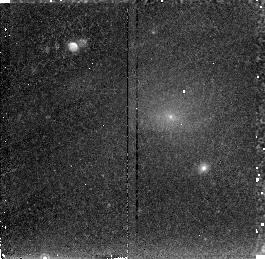
Target: PKS0745-191
Instrument: NICMOS/NIC2
Filter: F215N
Exposure: 43 min
Observation ID: n46005010

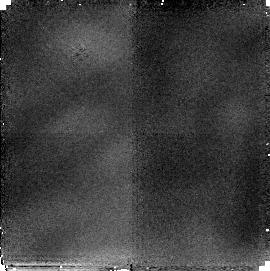
Target: NGC1275
Instrument: NICMOS/NIC2
Filter: F216N
Exposure: 51 min
Observation ID: n46001010

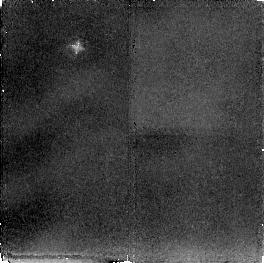
Target: ABELL2597
Instrument: NICMOS/NIC2
Filter: F212N
Exposure: 2.8 h
Observation ID: n46003020

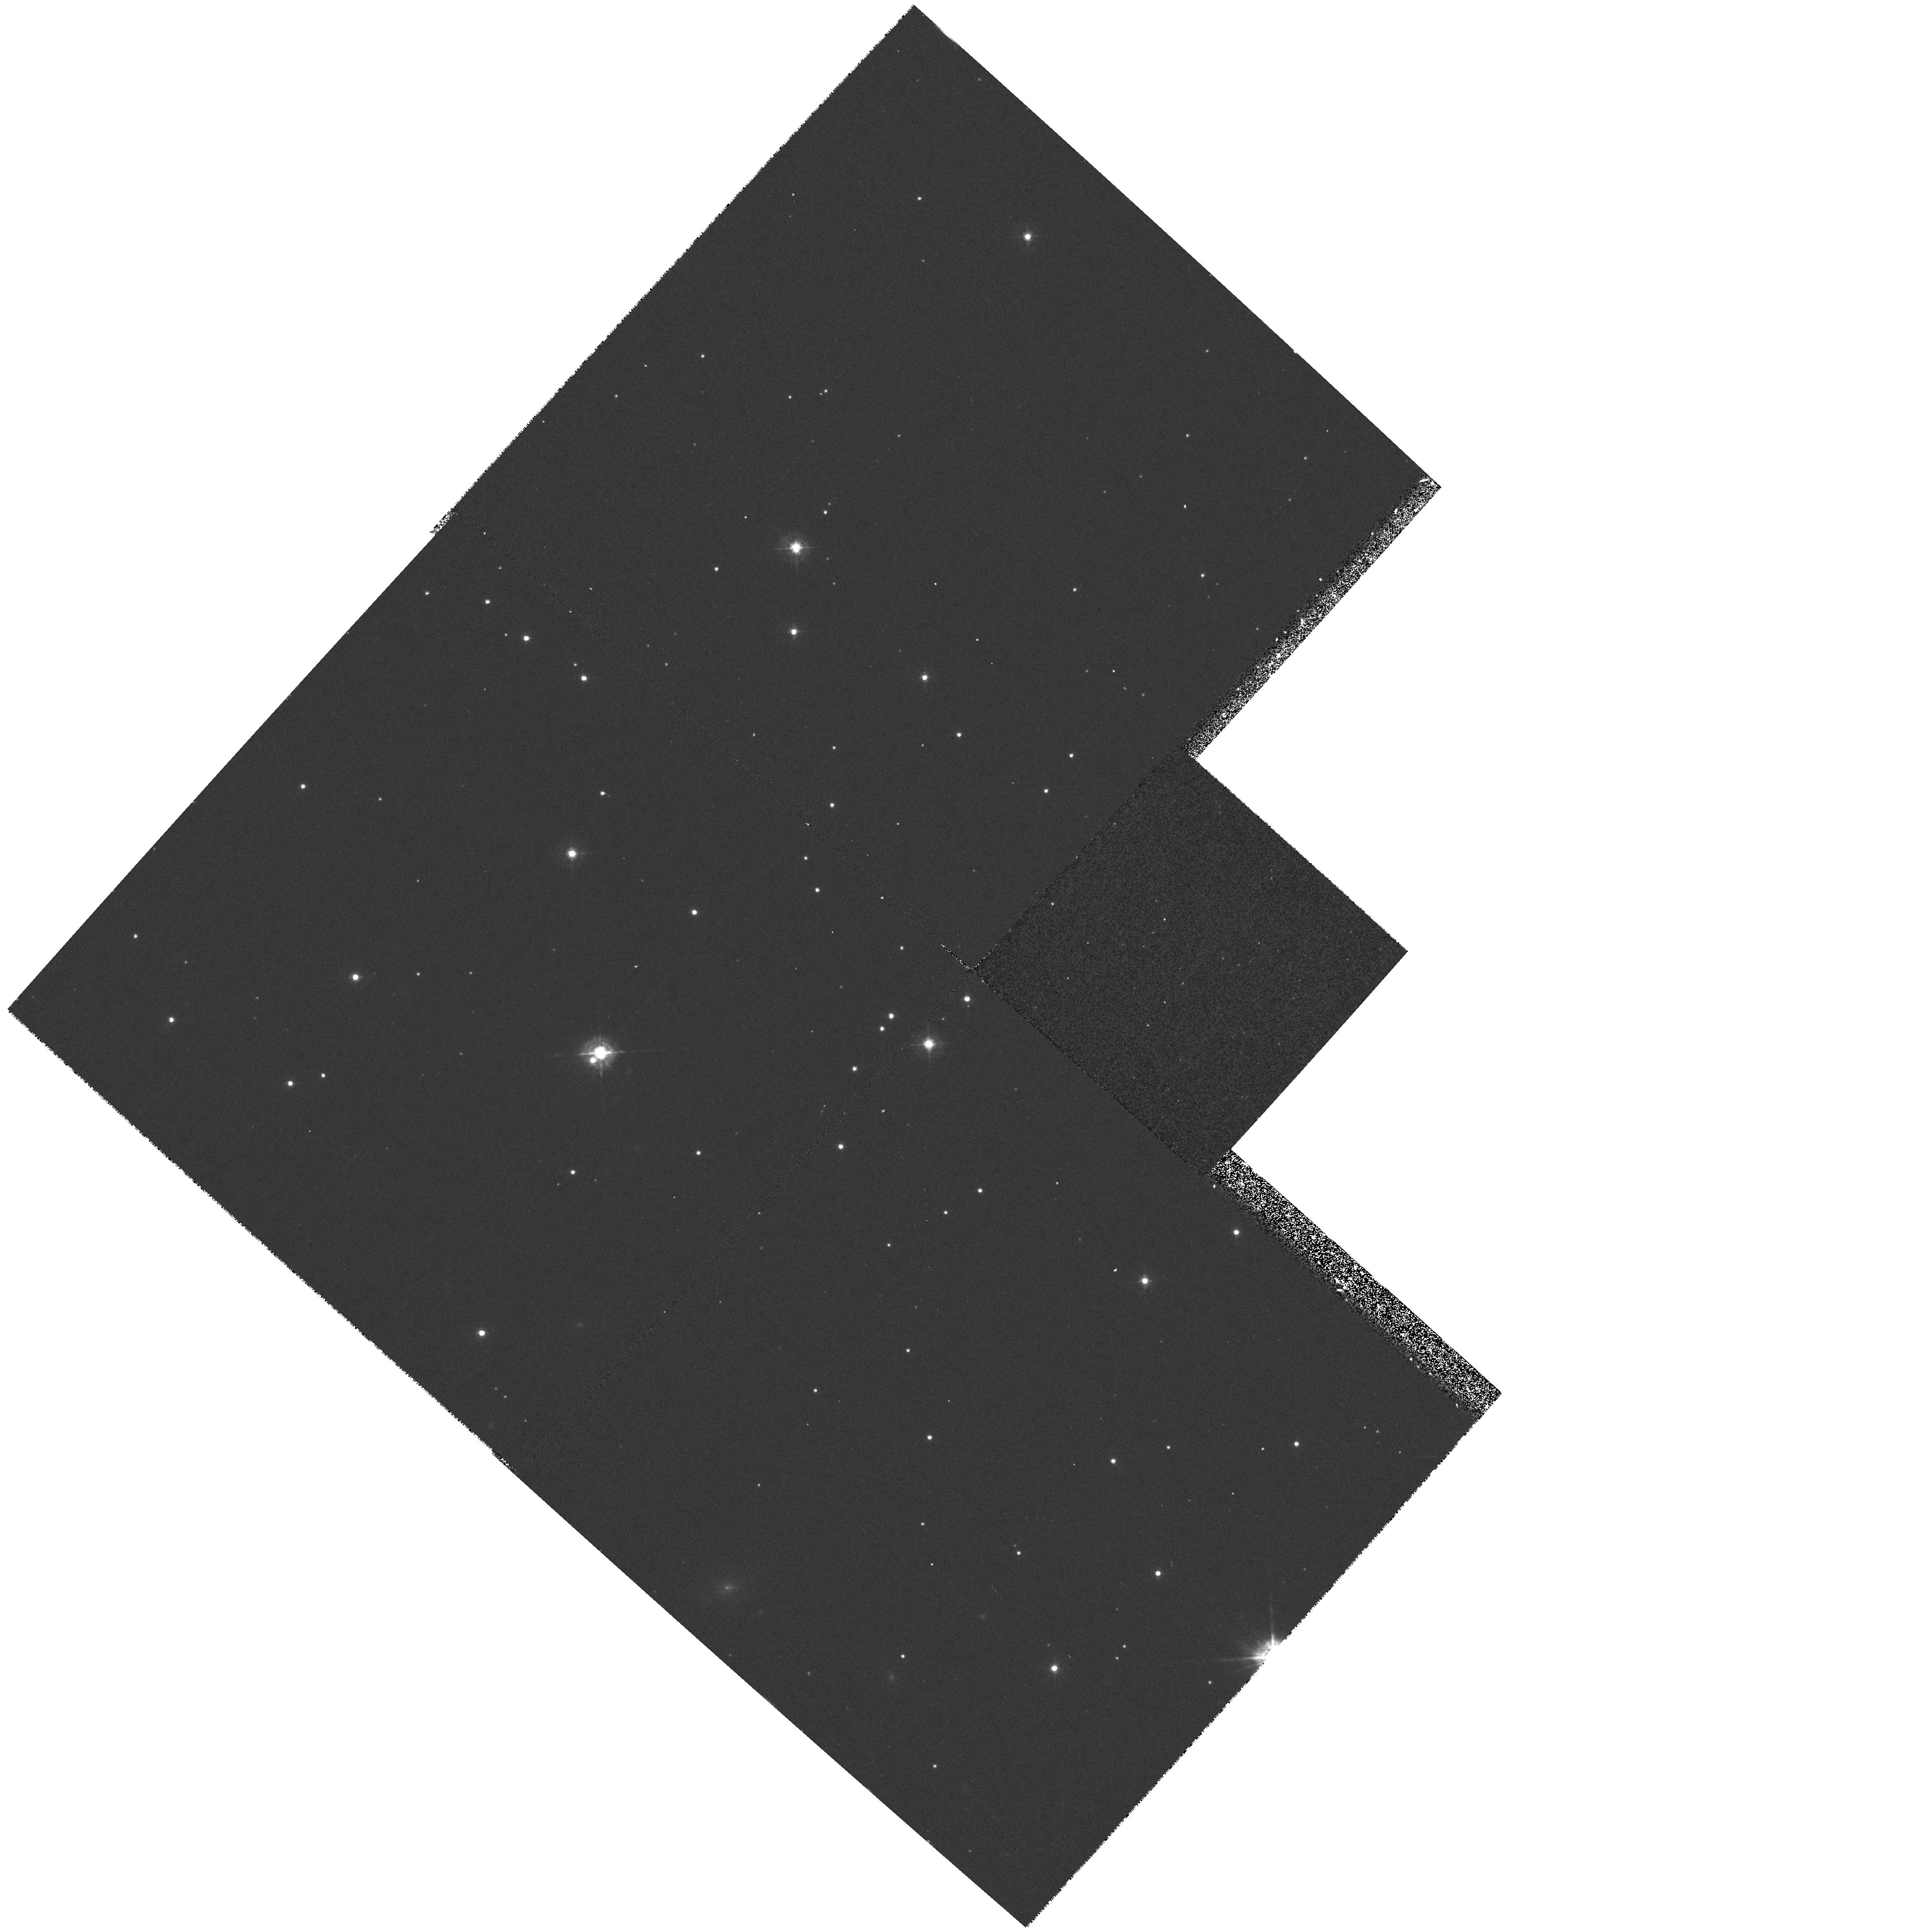
Target: PKS0745-191
Instrument: WFPC2/PC
Filter: F439W
Exposure: 17 min
Observation ID: hst_7457_a2_wfpc2_pc_f439w_u460a2

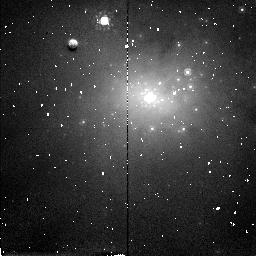
Target: NGC1275
Instrument: NICMOS/NIC2
Filter: F160W
Exposure: 4 min
Observation ID: n46001020

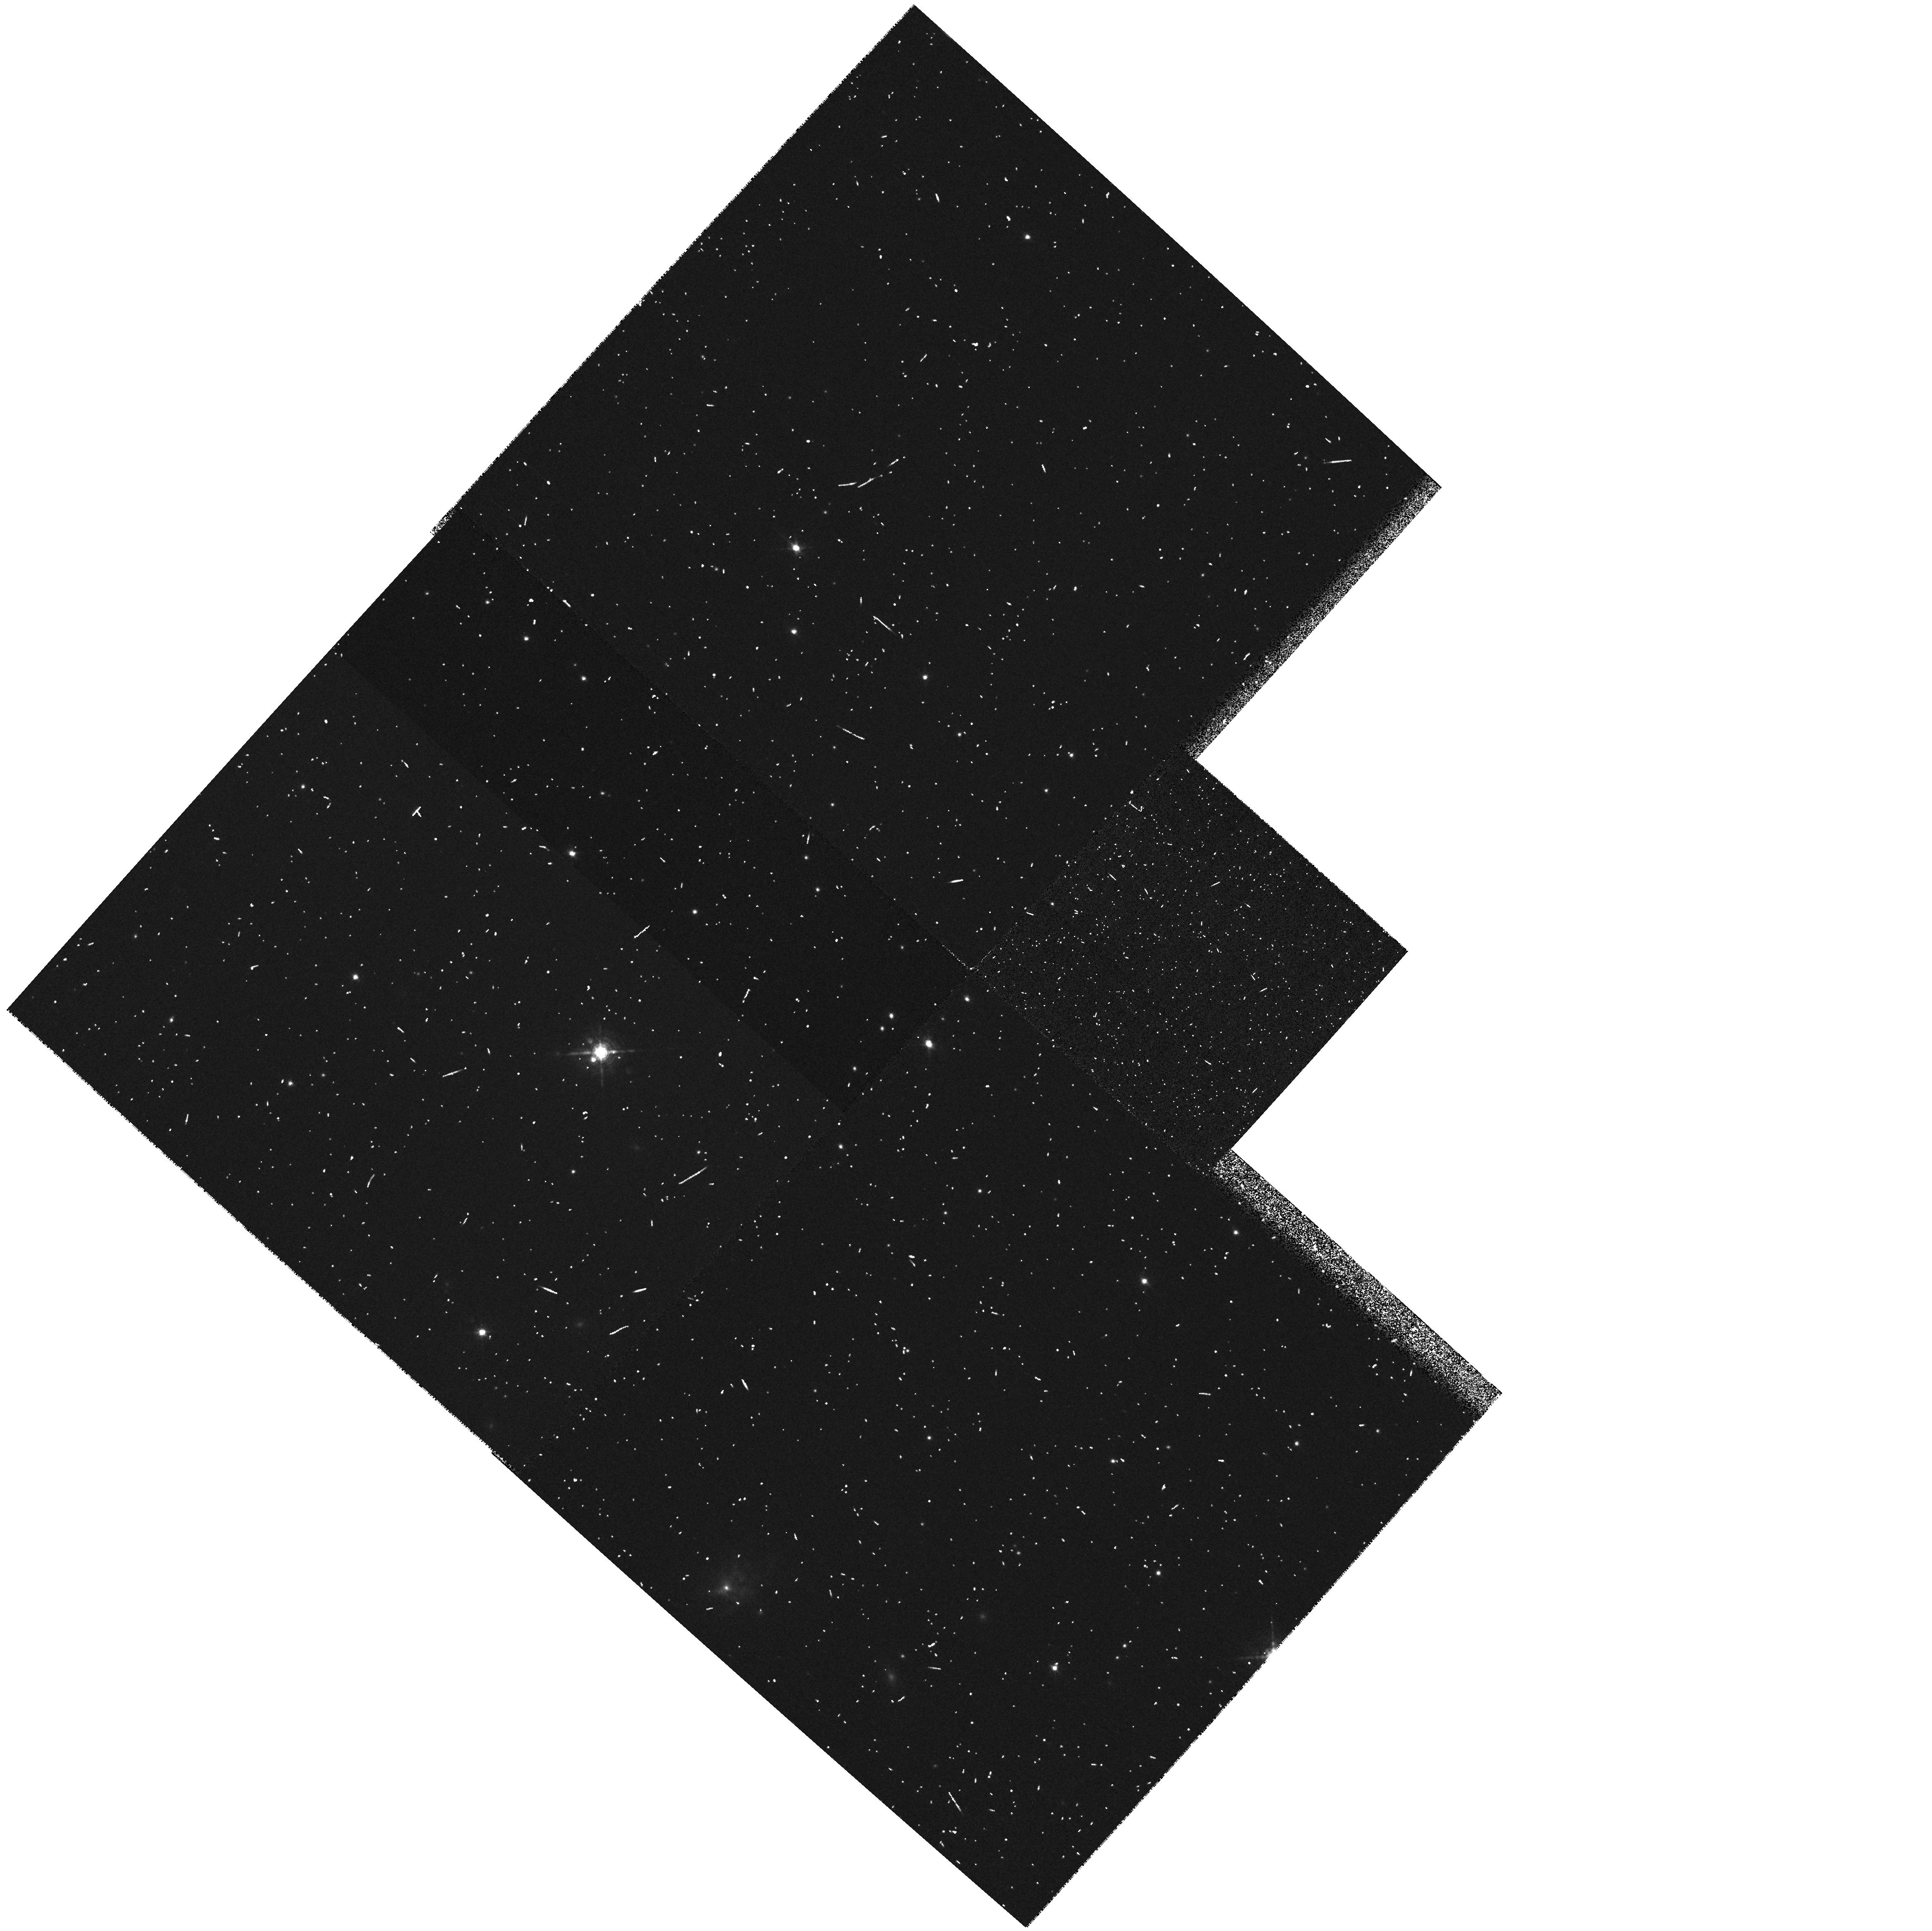
Target: PKS0745-191
Instrument: WFPC2/PC
Filter: FR680N
Exposure: 8 min
Observation ID: u460a203r

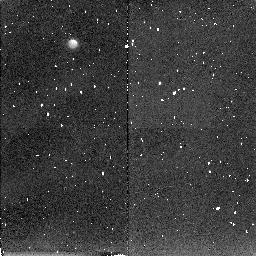
Target: ABELL2597
Instrument: NICMOS/NIC2
Filter: F212N
Exposure: 34 min
Observation ID: n46004030

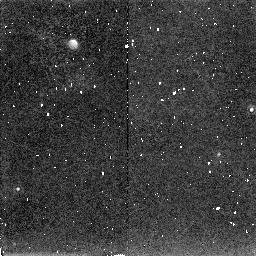
Target: PKS0745-191
Instrument: NICMOS/NIC2
Filter: F215N
Exposure: 34 min
Observation ID: n46002030

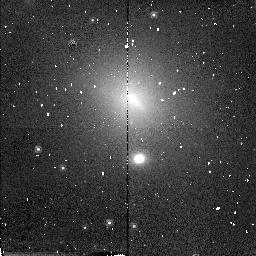
Target: PKS0745-191
Instrument: NICMOS/NIC2
Filter: F160W
Exposure: 9 min
Observation ID: n46002040

Warm Molecular Hydrogen in Cluster Cooling Flow Nebulae (PI: Donahue, Megan)

We propose to obtain narrow-band NICMOS images of H_2 gas associated with the emission-line nebulae in cluster cooling flows. The intracluster gas at the centers of many clusters of galaxies can cool within a Hubble time, prompting the suggestion that the ICM in these clusters cools and flows towards the center, where it subsequently condenses. The central galaxies of clusters suspected to harbor such ``cooling flows'' frequently display luminous, extended emission line nebulae, apparently ionized by hot, young stars. Significant star formation is occuring in the central galaxies of these clusters, but at rates no more than 10\ observations. Recent IR spectroscopic observations of clusters with optical line emission have shown that they invariably emit H_2 vibrational lines characteristic of ~ 2000 K molecular gas. Somehow molecular gas is accumulating at the centers of these clusters and turning into stars at rates that can be comparable to those in starburst galaxies. We propose to investigate the spatial distribution and morphology of the warm molecular gas using NICMOS narrow-band imaging. These images will reveal the relationships between the warm molecular component in these clusters and the ionized gas, the blue starlight, and the radio sources.